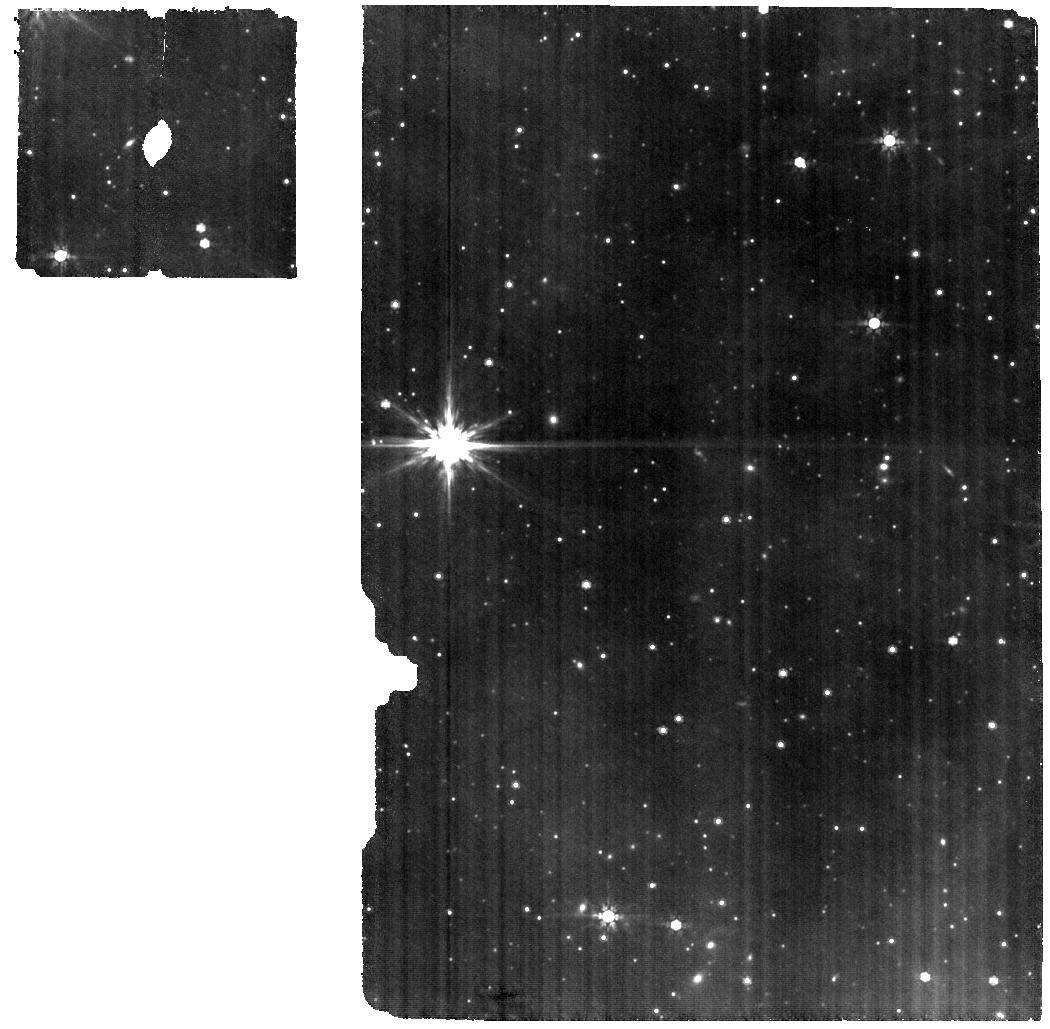
Target: LUPUS-9-SZ-95. Instrument: MIRI. Filter: F770W. Exposure: 1.3 h. Observation ID: jw03034-o018_t018_miri_f770w

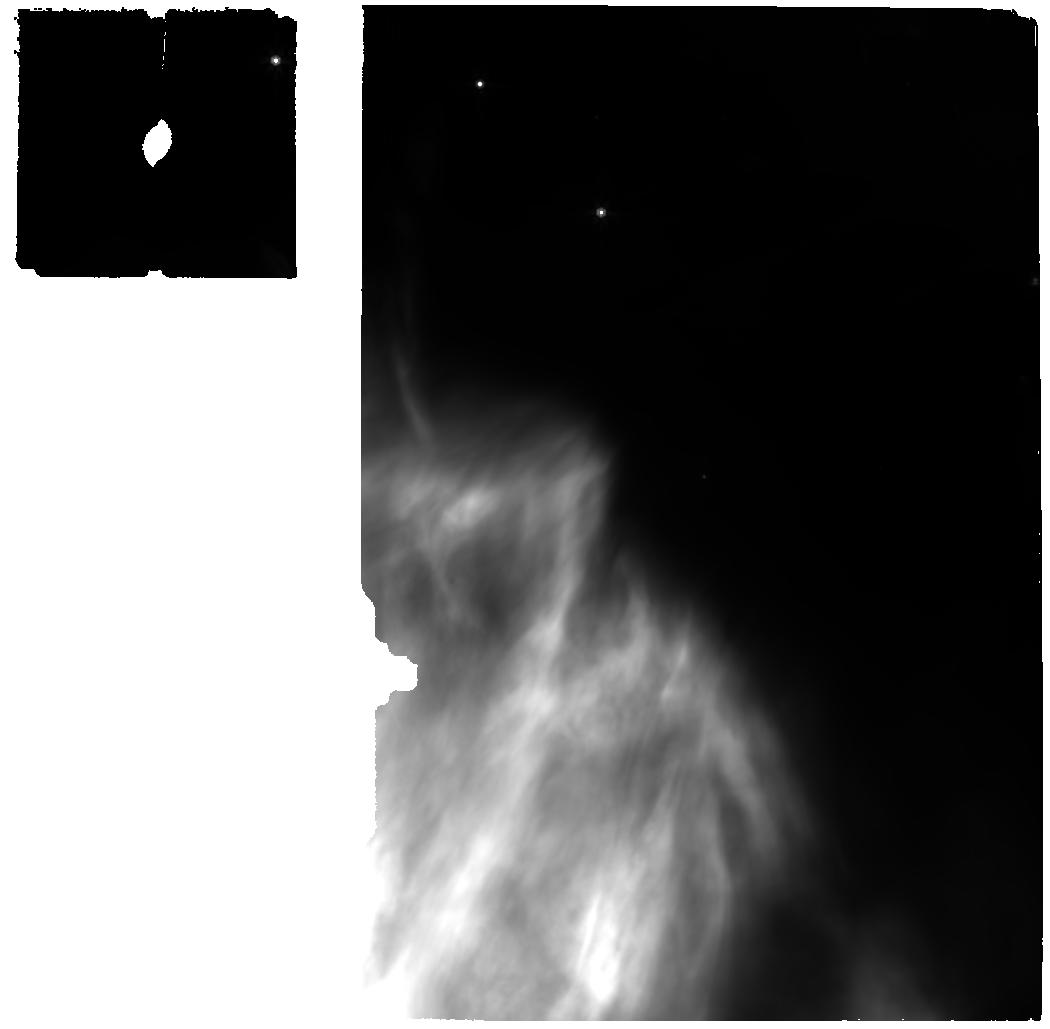
Target: OPH-1-GY92. Instrument: MIRI. Filter: F770W. Exposure: 23 min. Observation ID: jw03034-o001_t001_miri_f770w

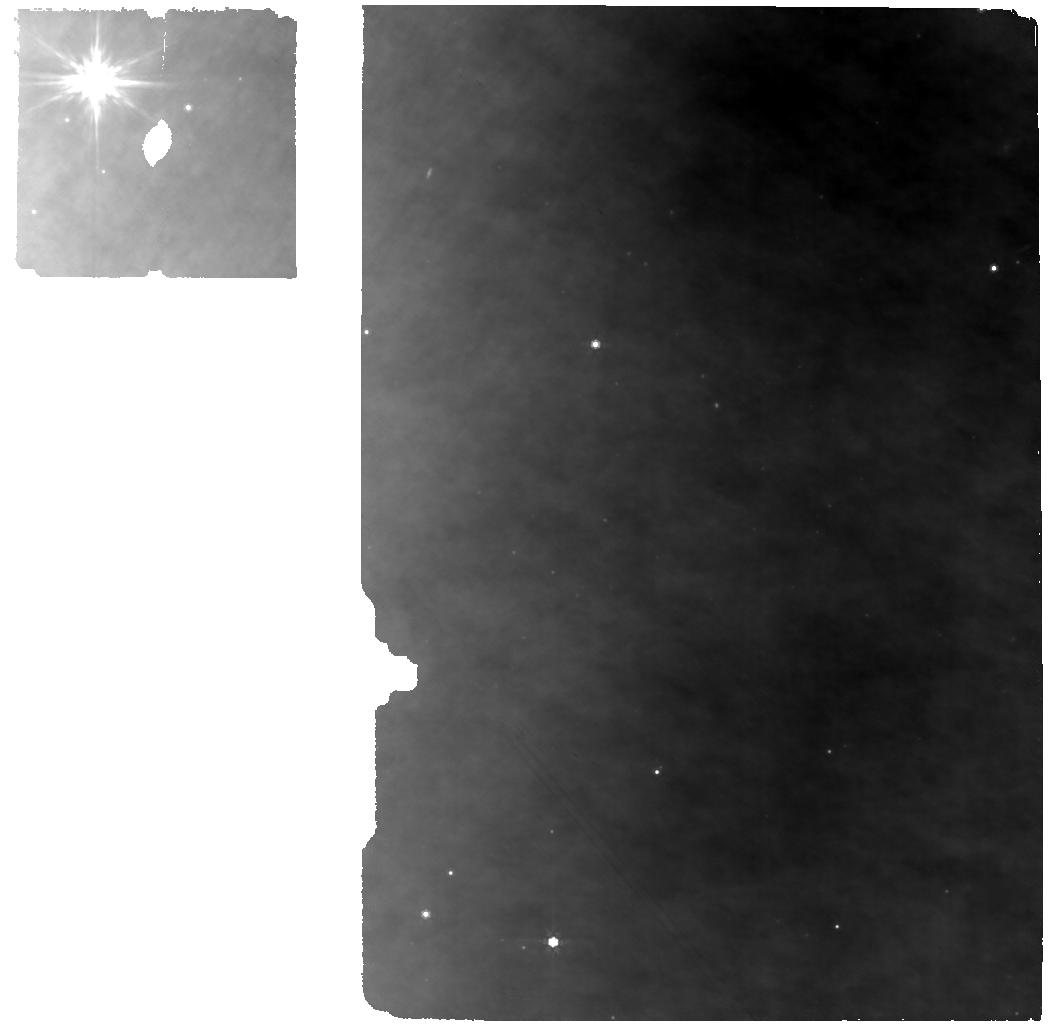
Target: OPH-8-J16230544-2302566. Instrument: MIRI. Filter: F770W. Exposure: 1.1 h. Observation ID: jw03034-o008_t008_miri_f770w

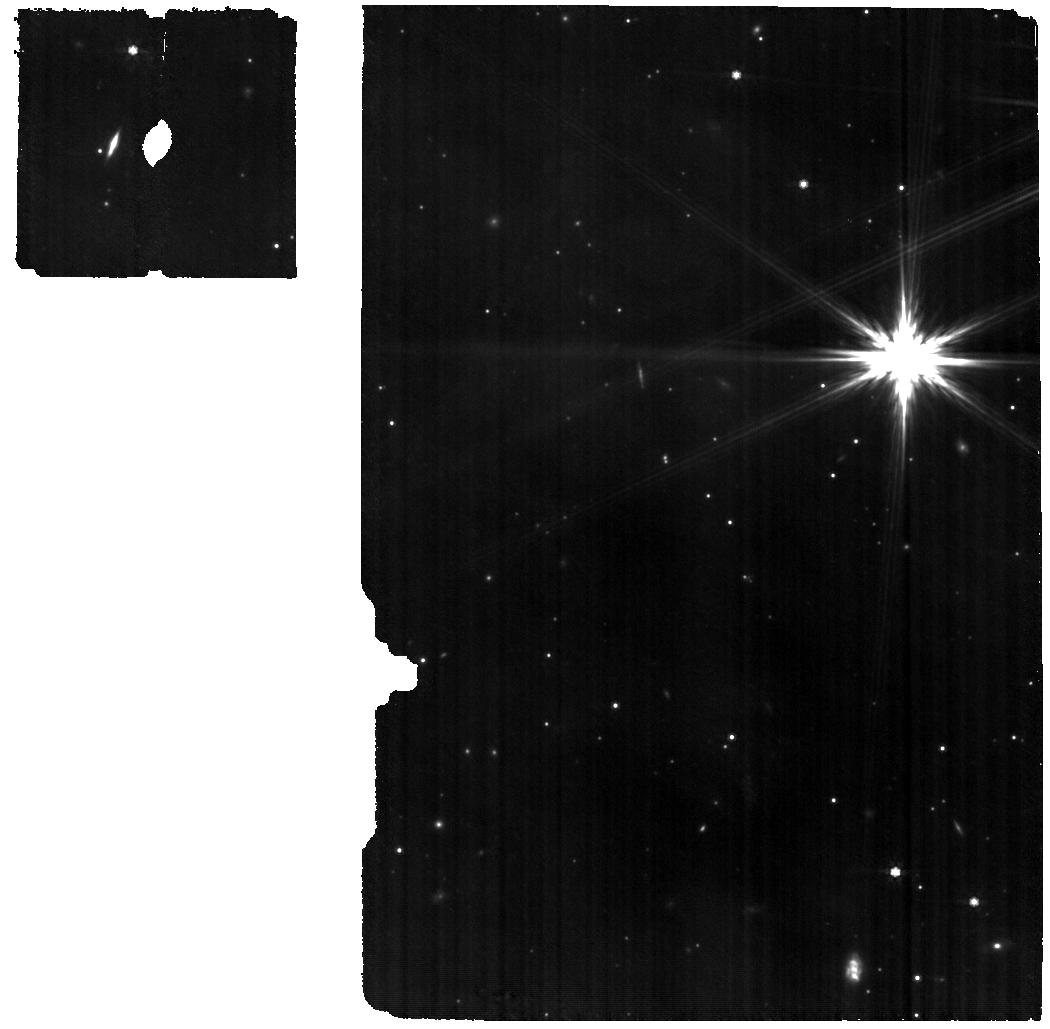
Target: LUPUS-8-SZ-66. Instrument: MIRI. Filter: F770W. Exposure: 51 min. Observation ID: jw03034-o011_t017_miri_f770w

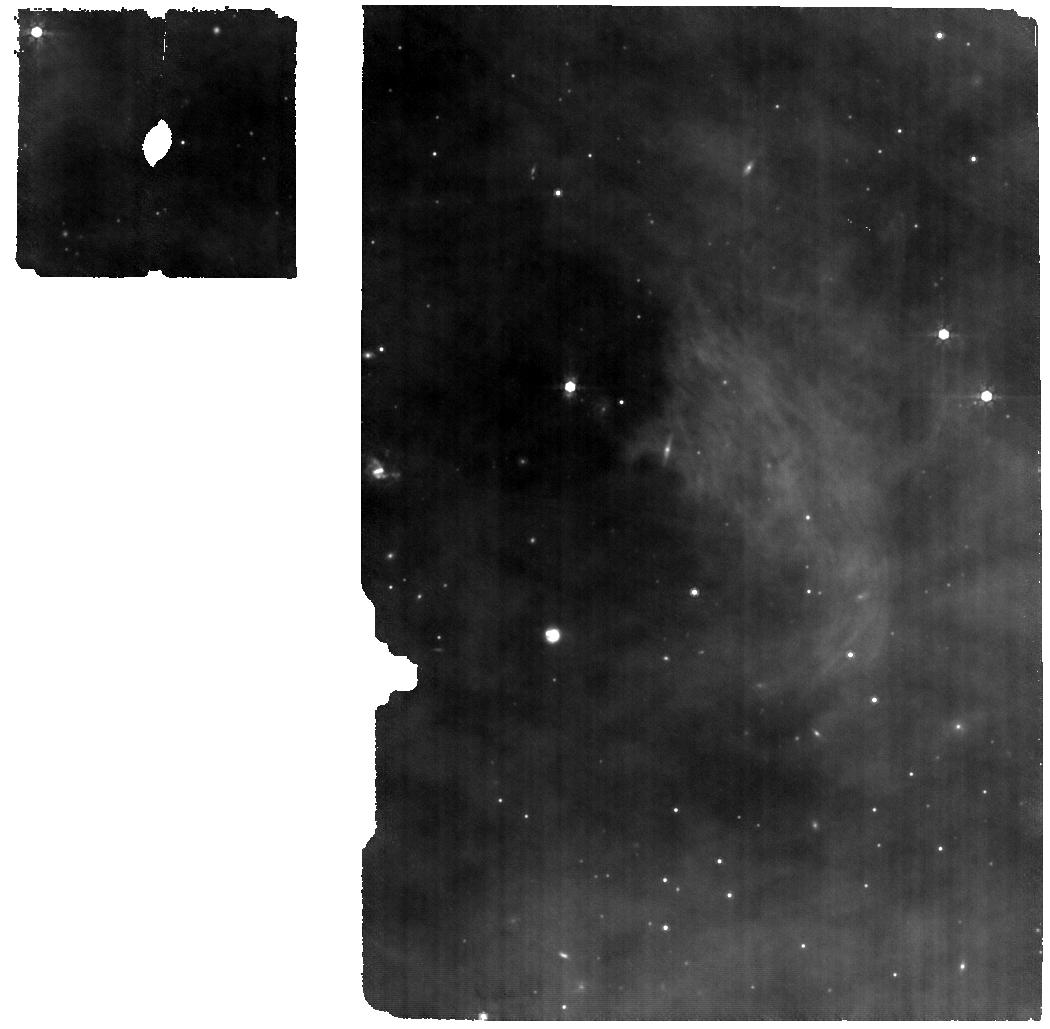
Target: UPPSCO-8-J1622-2511. Instrument: MIRI. Filter: F770W. Exposure: 1.3 h. Observation ID: jw03034-o026_t026_miri_f770w

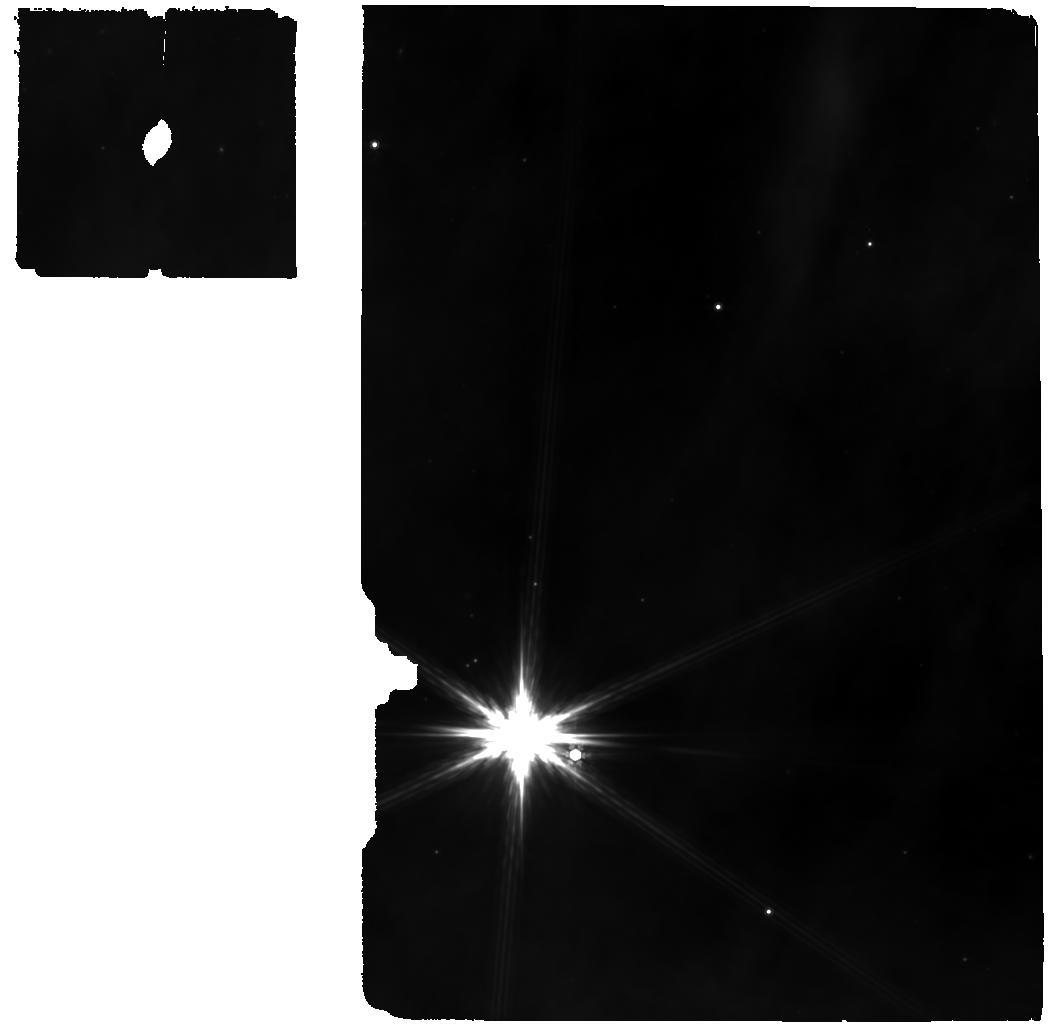
Target: OPH-2-J1627-2420. Instrument: MIRI. Filter: F770W. Exposure: 1.3 h. Observation ID: jw03034-o002_t002_miri_f770w

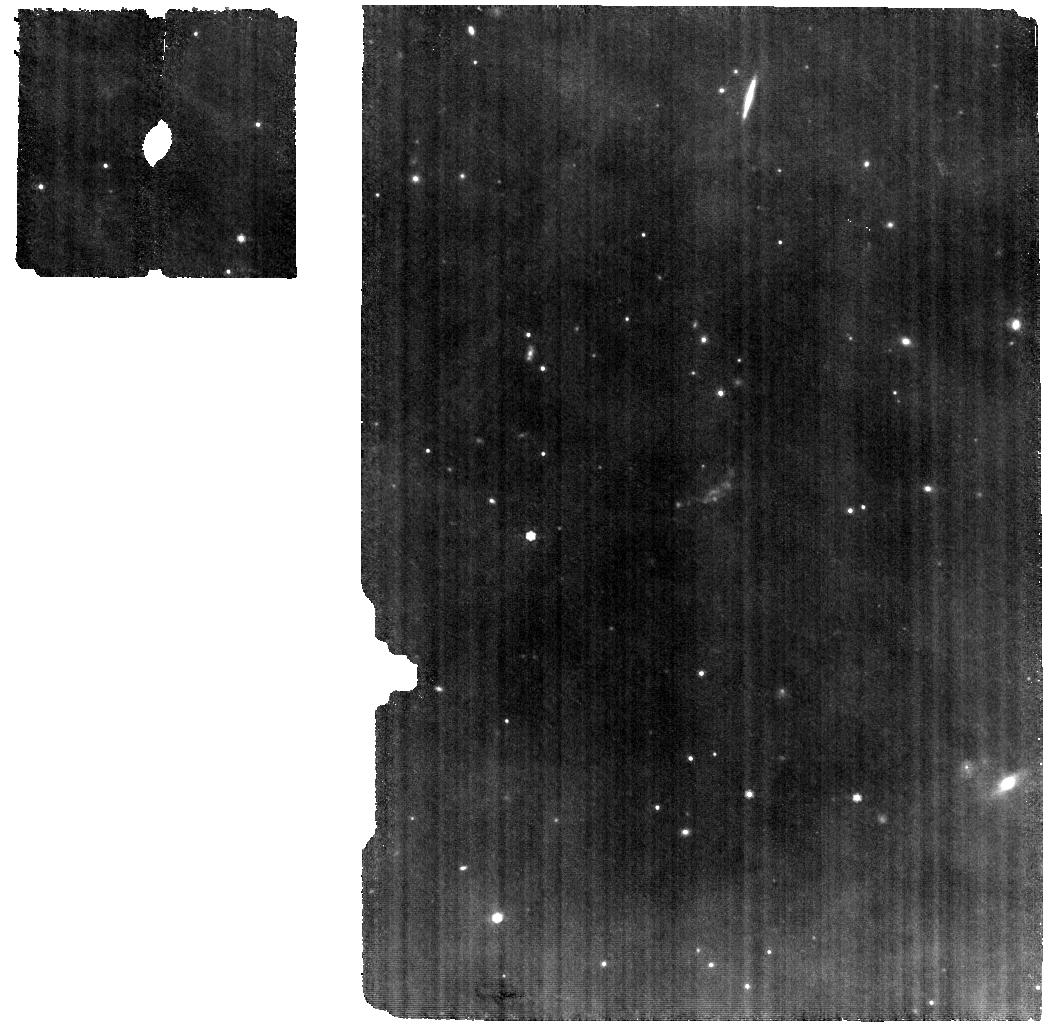
Target: UPPSCO-2-J1605-2023. Instrument: MIRI. Filter: F770W. Exposure: 1.7 h. Observation ID: jw03034-o020_t020_miri_f770w

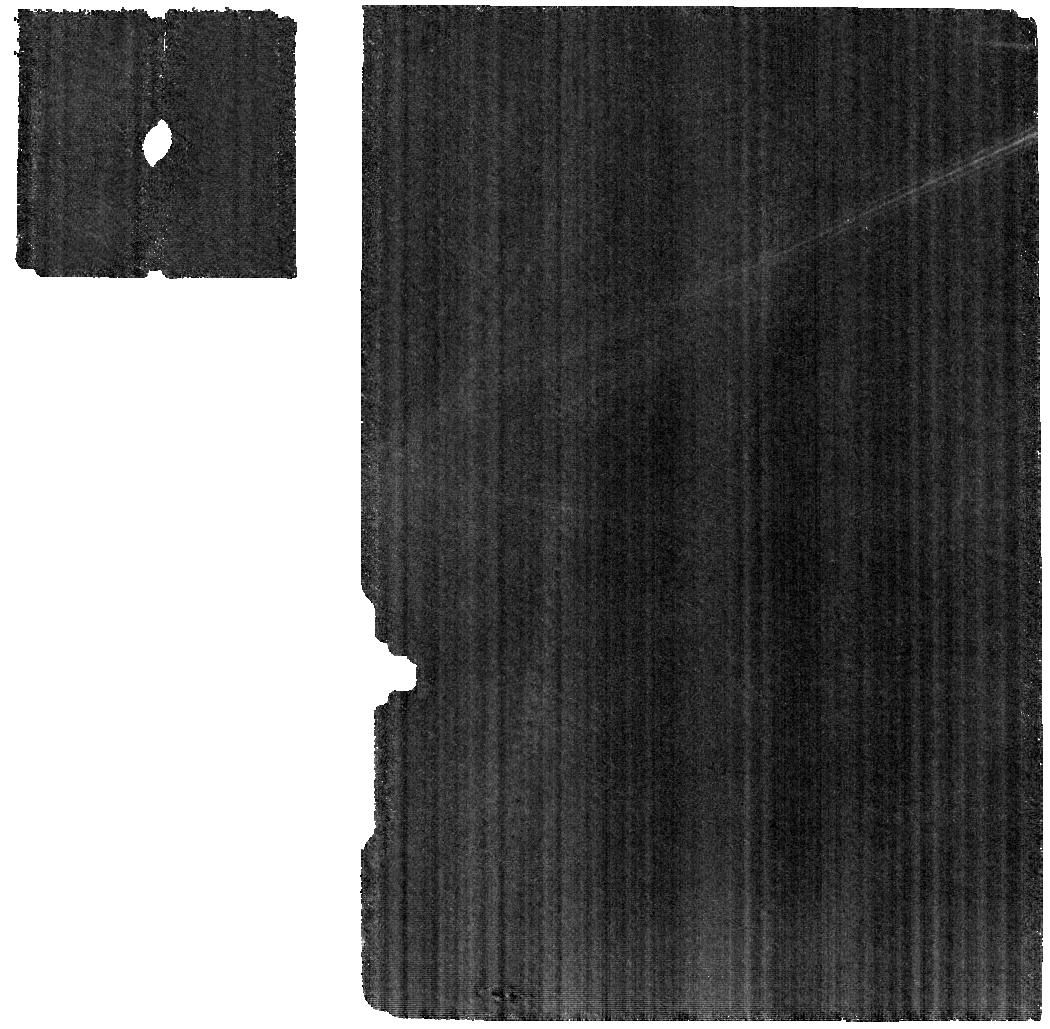
Target: 515-Athalia. Instrument: MIRI. Filter: F770W. Exposure: 2.5 h. Observation ID: jw03034-o039_t050_miri_f770w

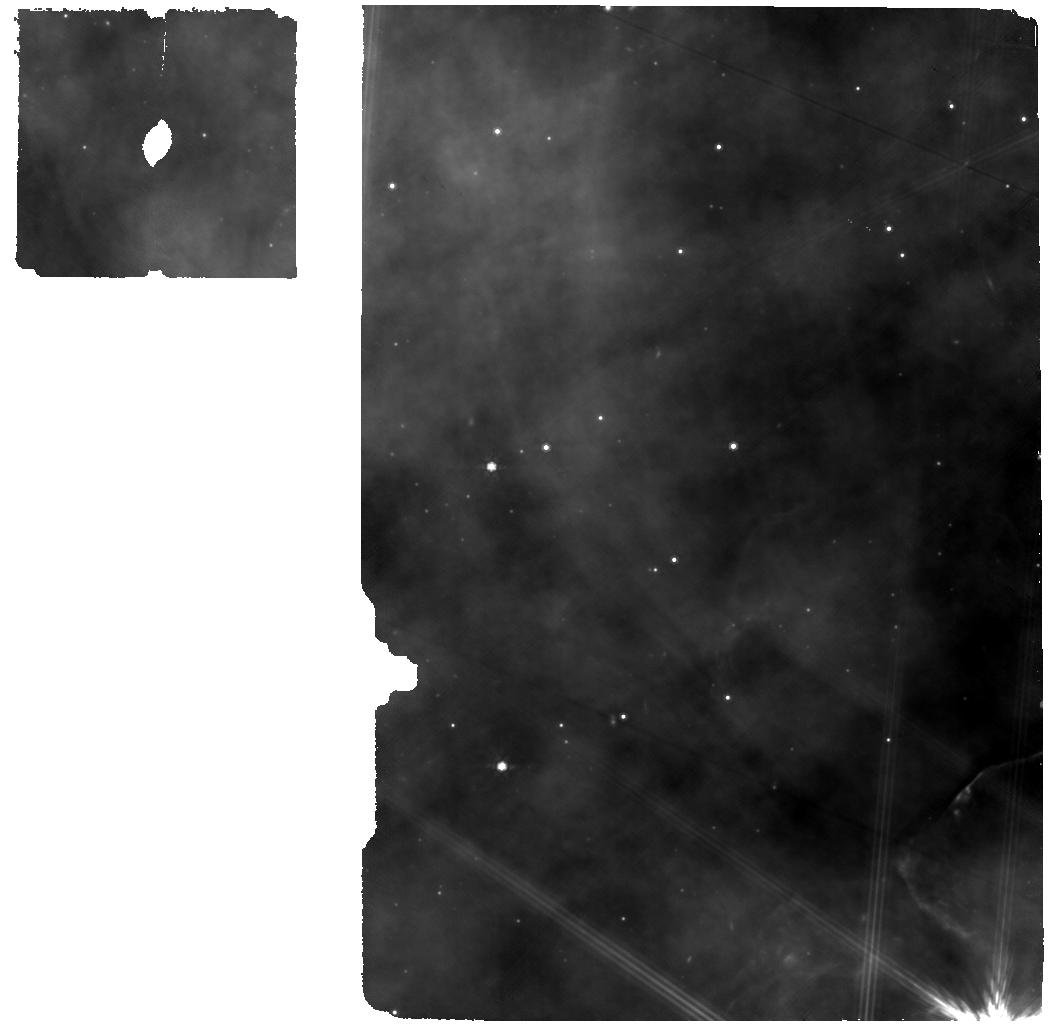
Target: OPH-10-BBRCG-39. Instrument: MIRI. Filter: F770W. Exposure: 34 min. Observation ID: jw03034-o010_t010_miri_f770w

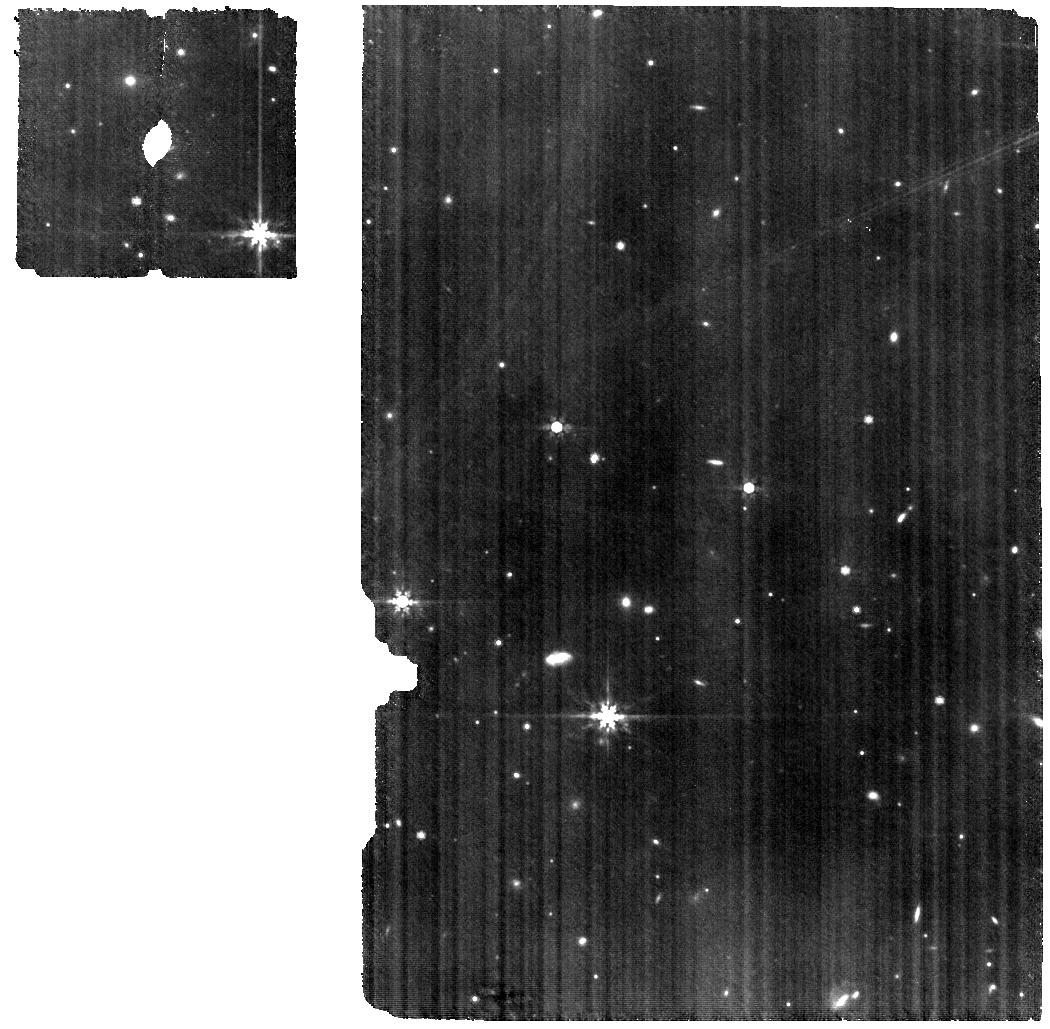
Target: UPPSCO-10-J1609-1908. Instrument: MIRI. Filter: F770W. Exposure: 51 min. Observation ID: jw03034-o028_t028_miri_f770w

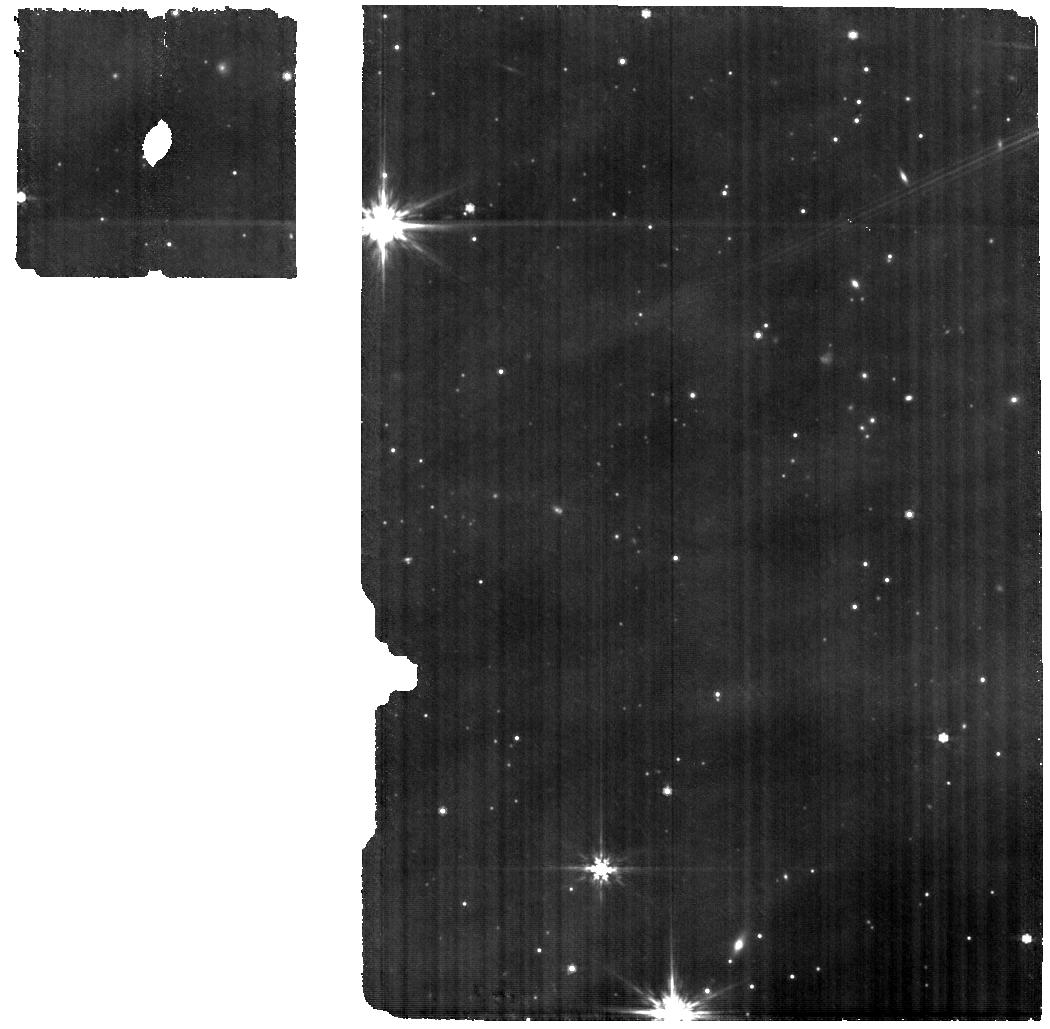
Target: LUPUS-4-V-HM-LUP. Instrument: MIRI. Filter: F770W. Exposure: 1.1 h. Observation ID: jw03034-o013_t013_miri_f770w

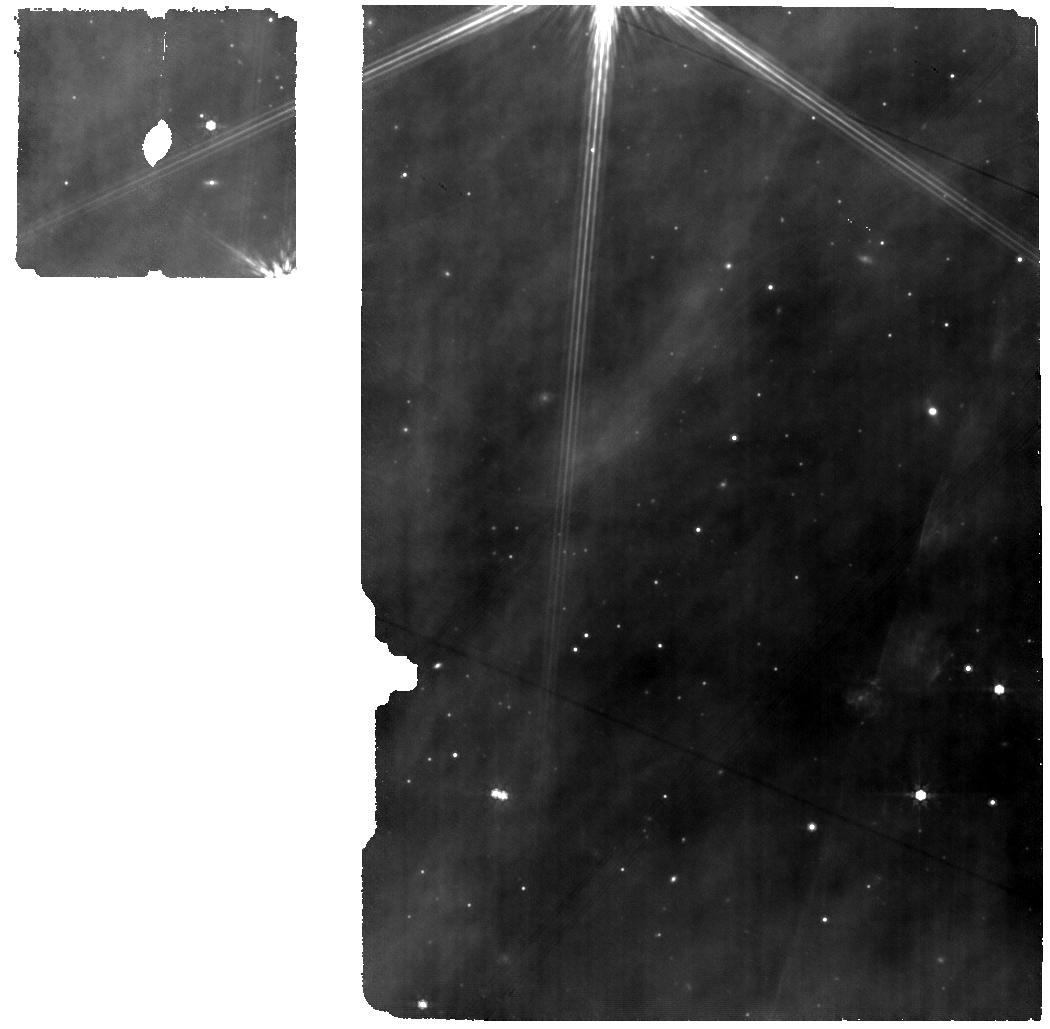
Target: OPH-6-GY92-312. Instrument: MIRI. Filter: F770W. Exposure: 34 min. Observation ID: jw03034-o006_t006_miri_f770w

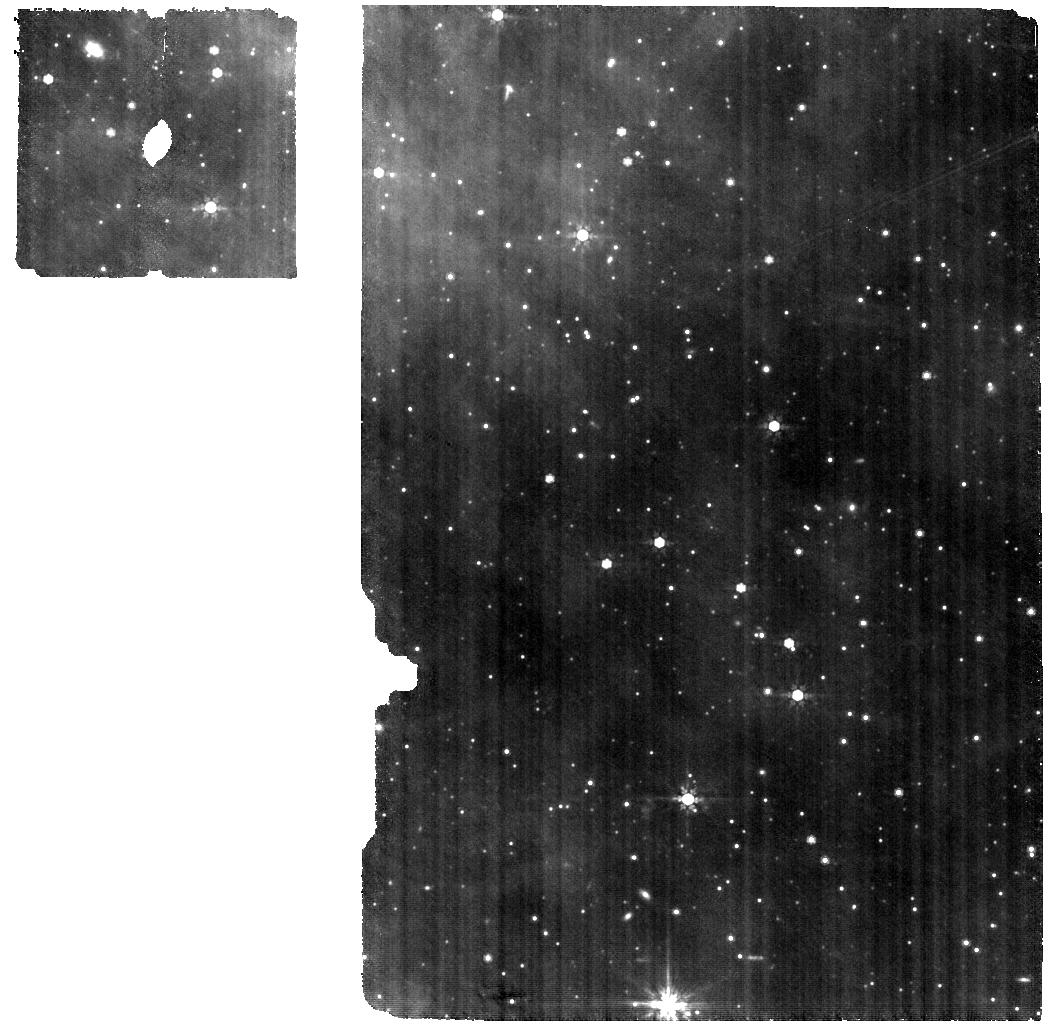
Target: LUPUS-7-SZ-131. Instrument: MIRI. Filter: F770W. Exposure: 1.1 h. Observation ID: jw03034-o016_t016_miri_f770w

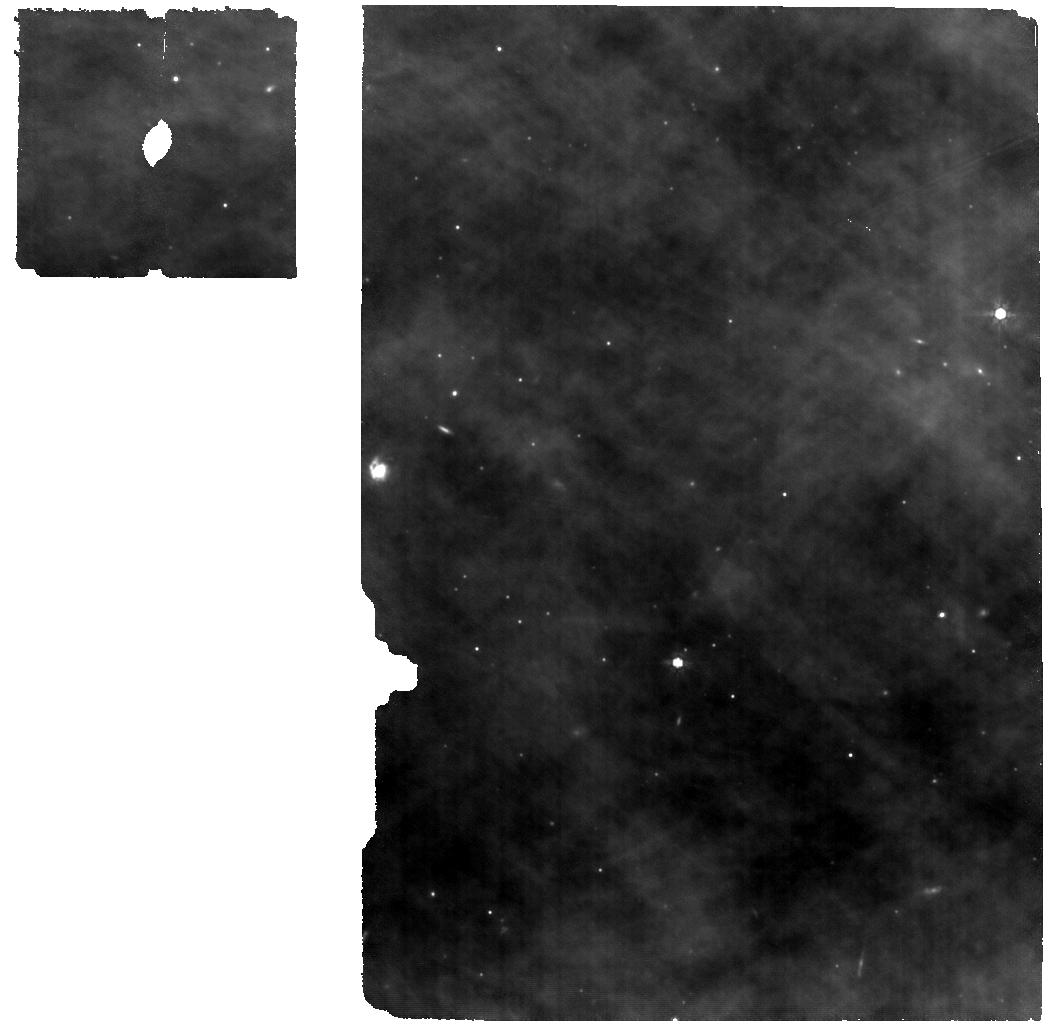
Target: UPPSCO-7-J1620-2442. Instrument: MIRI. Filter: F770W. Exposure: 1.3 h. Observation ID: jw03034-o025_t025_miri_f770w

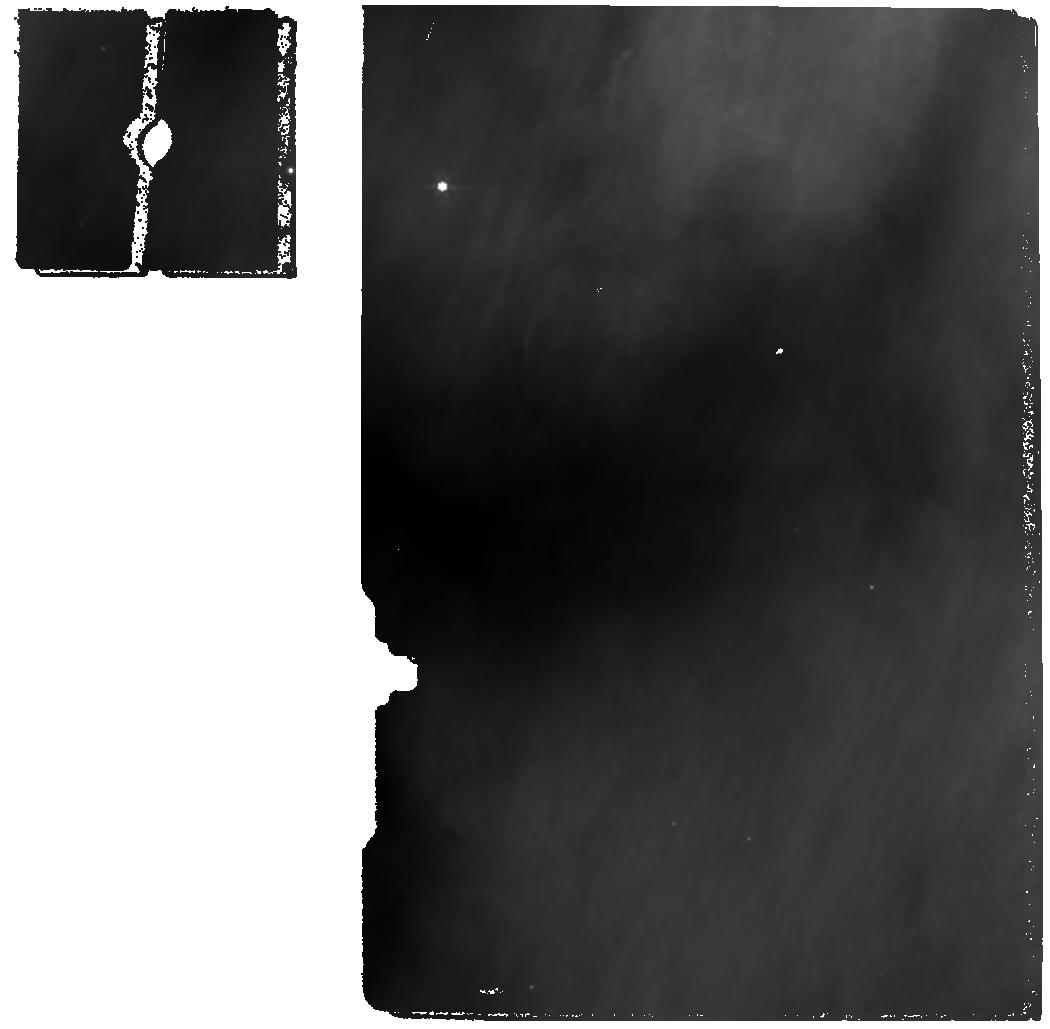
Target: OPH-3-WL3. Instrument: MIRI. Filter: F770W. Exposure: 34 min. Observation ID: jw03034-o003_t003_miri_f770w

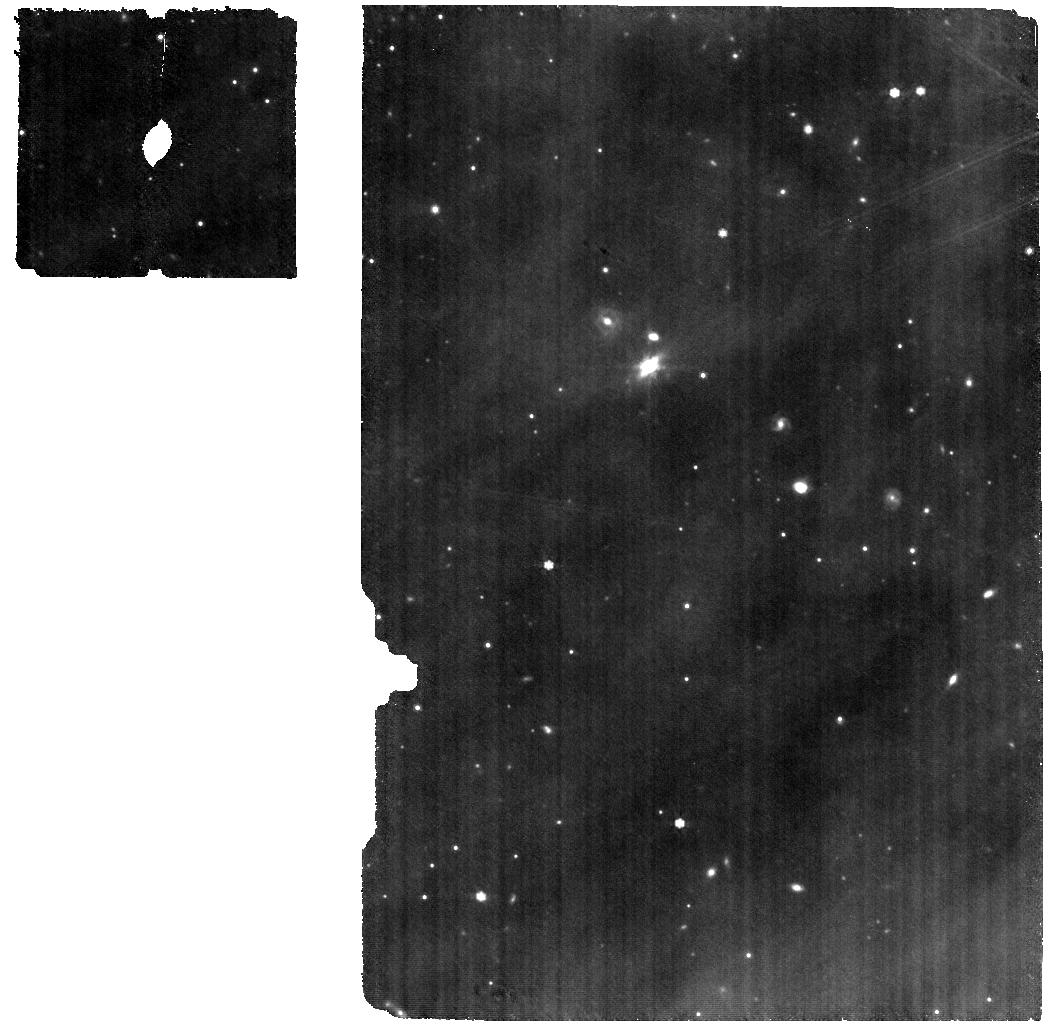
Target: UPPSCO-9-J1608-1930. Instrument: MIRI. Filter: F770W. Exposure: 1.1 h. Observation ID: jw03034-o027_t027_miri_f770w

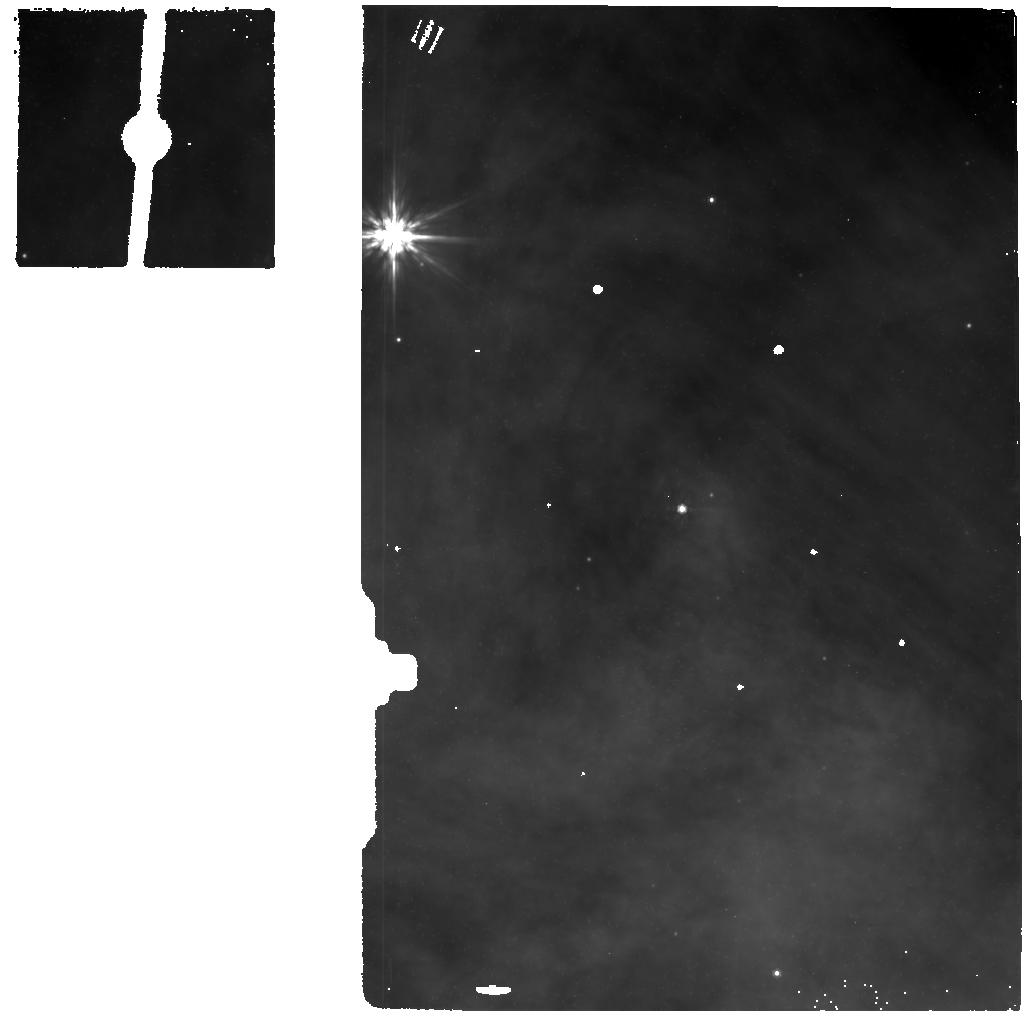
Target: OPH-9-GY92-33-BKG. Instrument: MIRI. Filter: F770W. Exposure: 8 min. Observation ID: jw03034-o037_t039_miri_f770w

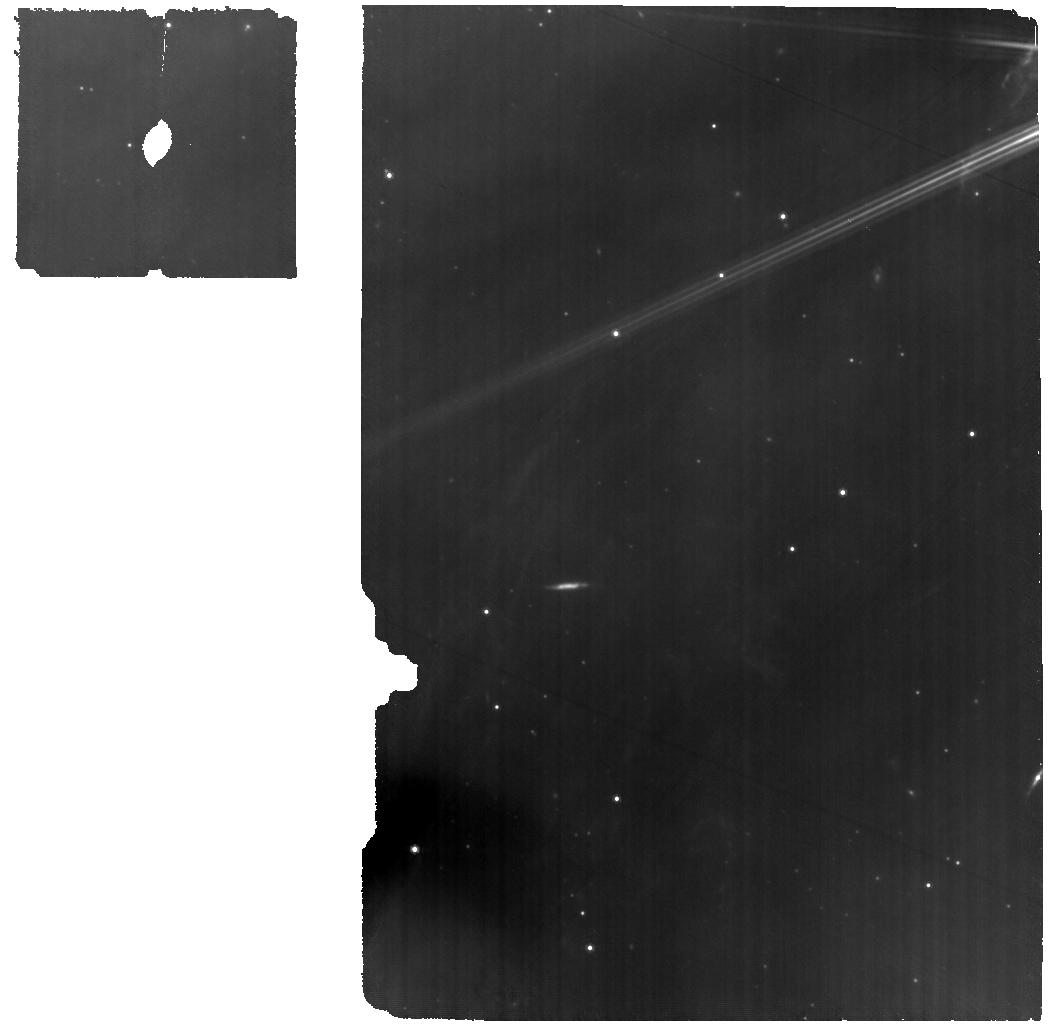
Target: OPH-7-IRAS-16285-2355. Instrument: MIRI. Filter: F770W. Exposure: 18 min. Observation ID: jw03034-o007_t007_miri_f770w

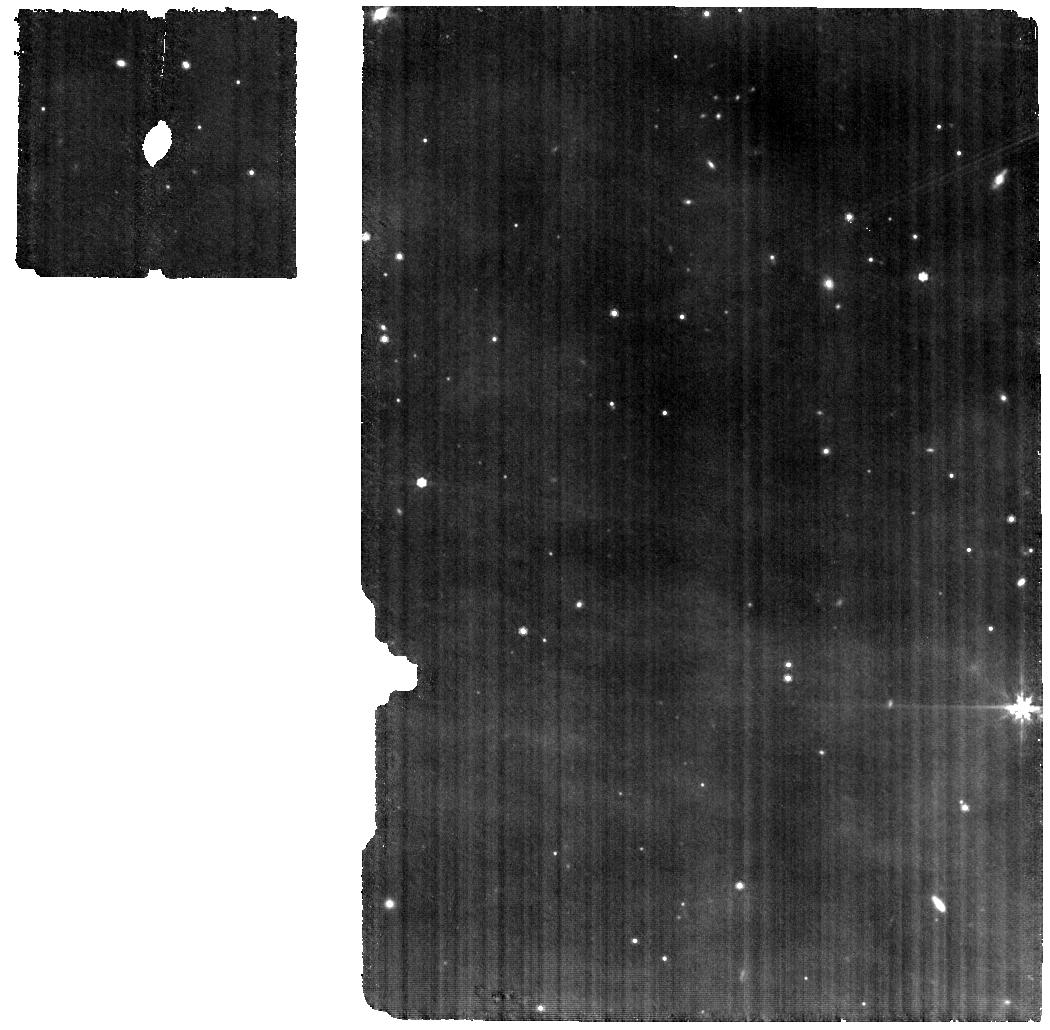
Target: UPPSCO-3-J1602-2257. Instrument: MIRI. Filter: F770W. Exposure: 1.3 h. Observation ID: jw03034-o021_t021_miri_f770w

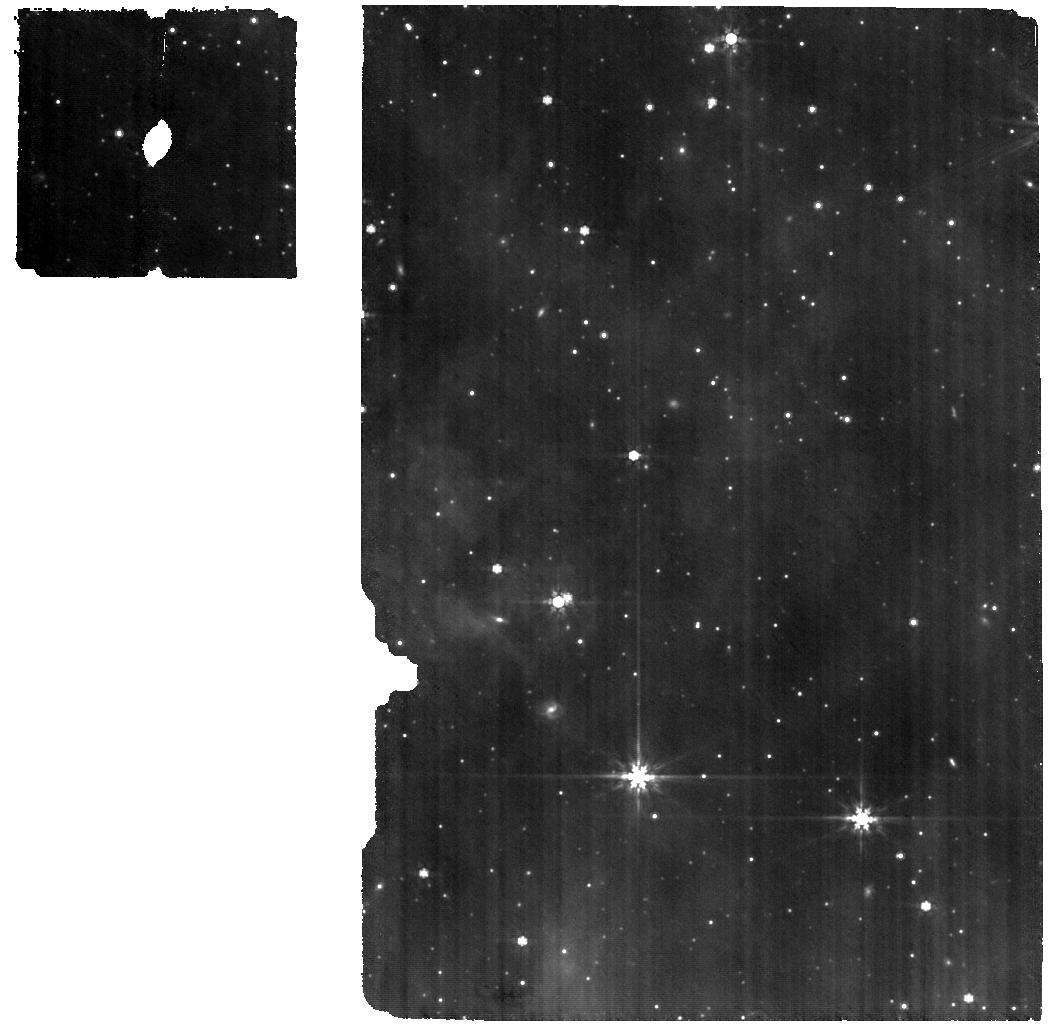
Target: LUPUS-6-J16085324-3914401. Instrument: MIRI. Filter: F770W. Exposure: 1.3 h. Observation ID: jw03034-o015_t015_miri_f770w

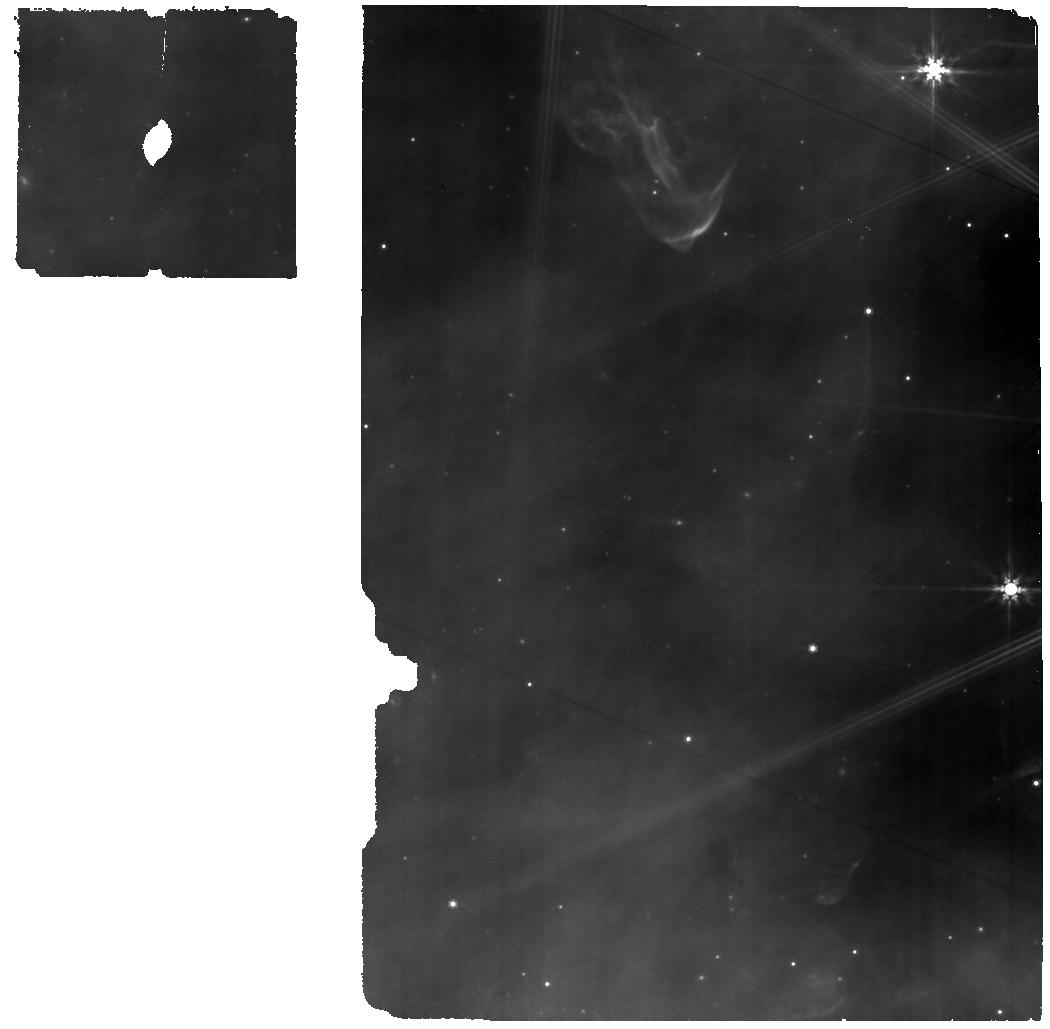
Target: OPH-5-GY92-301. Instrument: MIRI. Filter: F770W. Exposure: 34 min. Observation ID: jw03034-o005_t005_miri_f770w

Building on ALMA: a JWST legacy survey of the chemical evolution of planet-forming disks (PI: Zhang, Ke)

We propose a JWST-MIRI program to systematically trace the chemical evolution over the lifetime of planet-forming disks, using the complete sample of 30 disks recently observed by the ALMA survey of Gas Evolution in Protoplanetary disks (AGE-PRO, 103h). This sample is the first systematically selected sample to study gas properties at three key evolutionary phases of planet-forming disks: the embedded disk phase, the middle age, and the end of the disk lifetime. The ALMA observations uniquely determine the mass distributions and chemical structures of the outer disk region (>20 au). JWST MIRI spectra will constrain the abundances of the main volatiles (e.g., H2O, CO, CO2) in the terrestrial-planet forming region (<10au). By combining JWST/ALMA observations of the full-age-range sample, this program will provide the very first answers to two fundamental questions of the chemical evolution during planet formation: (1) How do the volatile budgets in the gas of the terrestrial-planet-forming region evolve over the disk lifetime? (2) How do pebble growth and drift affect volatile compositions in the inner and outer regions of planet-forming disks? The results will be a key legacy dataset to test theories of chemical evolution in planet formation, and provide an essential context to link the atmospheric compositions of exoplanets to their formation and migration history.